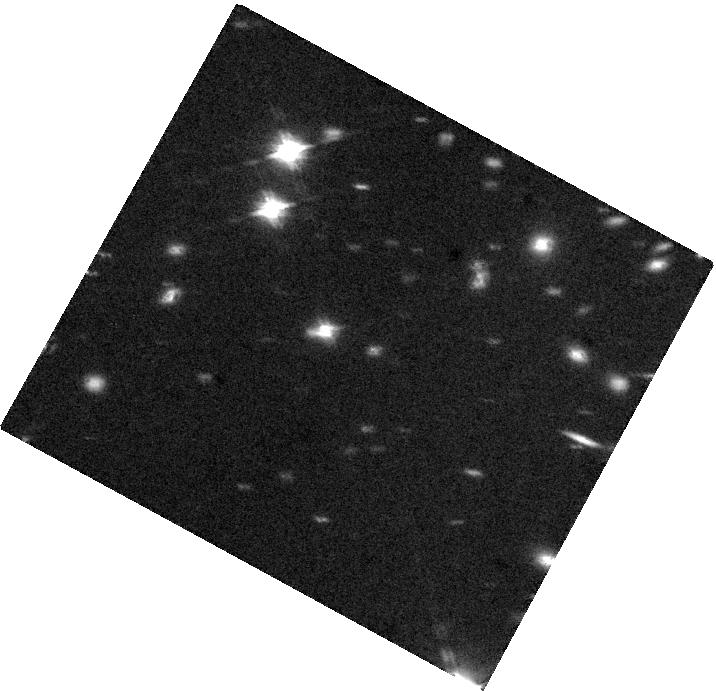
Target: J0809+2548
Instrument: WFC3/IR
Filter: F160W
Exposure: 40 min
Observation ID: hst_12892_13_wfc3_ir_f160w_ibzf13

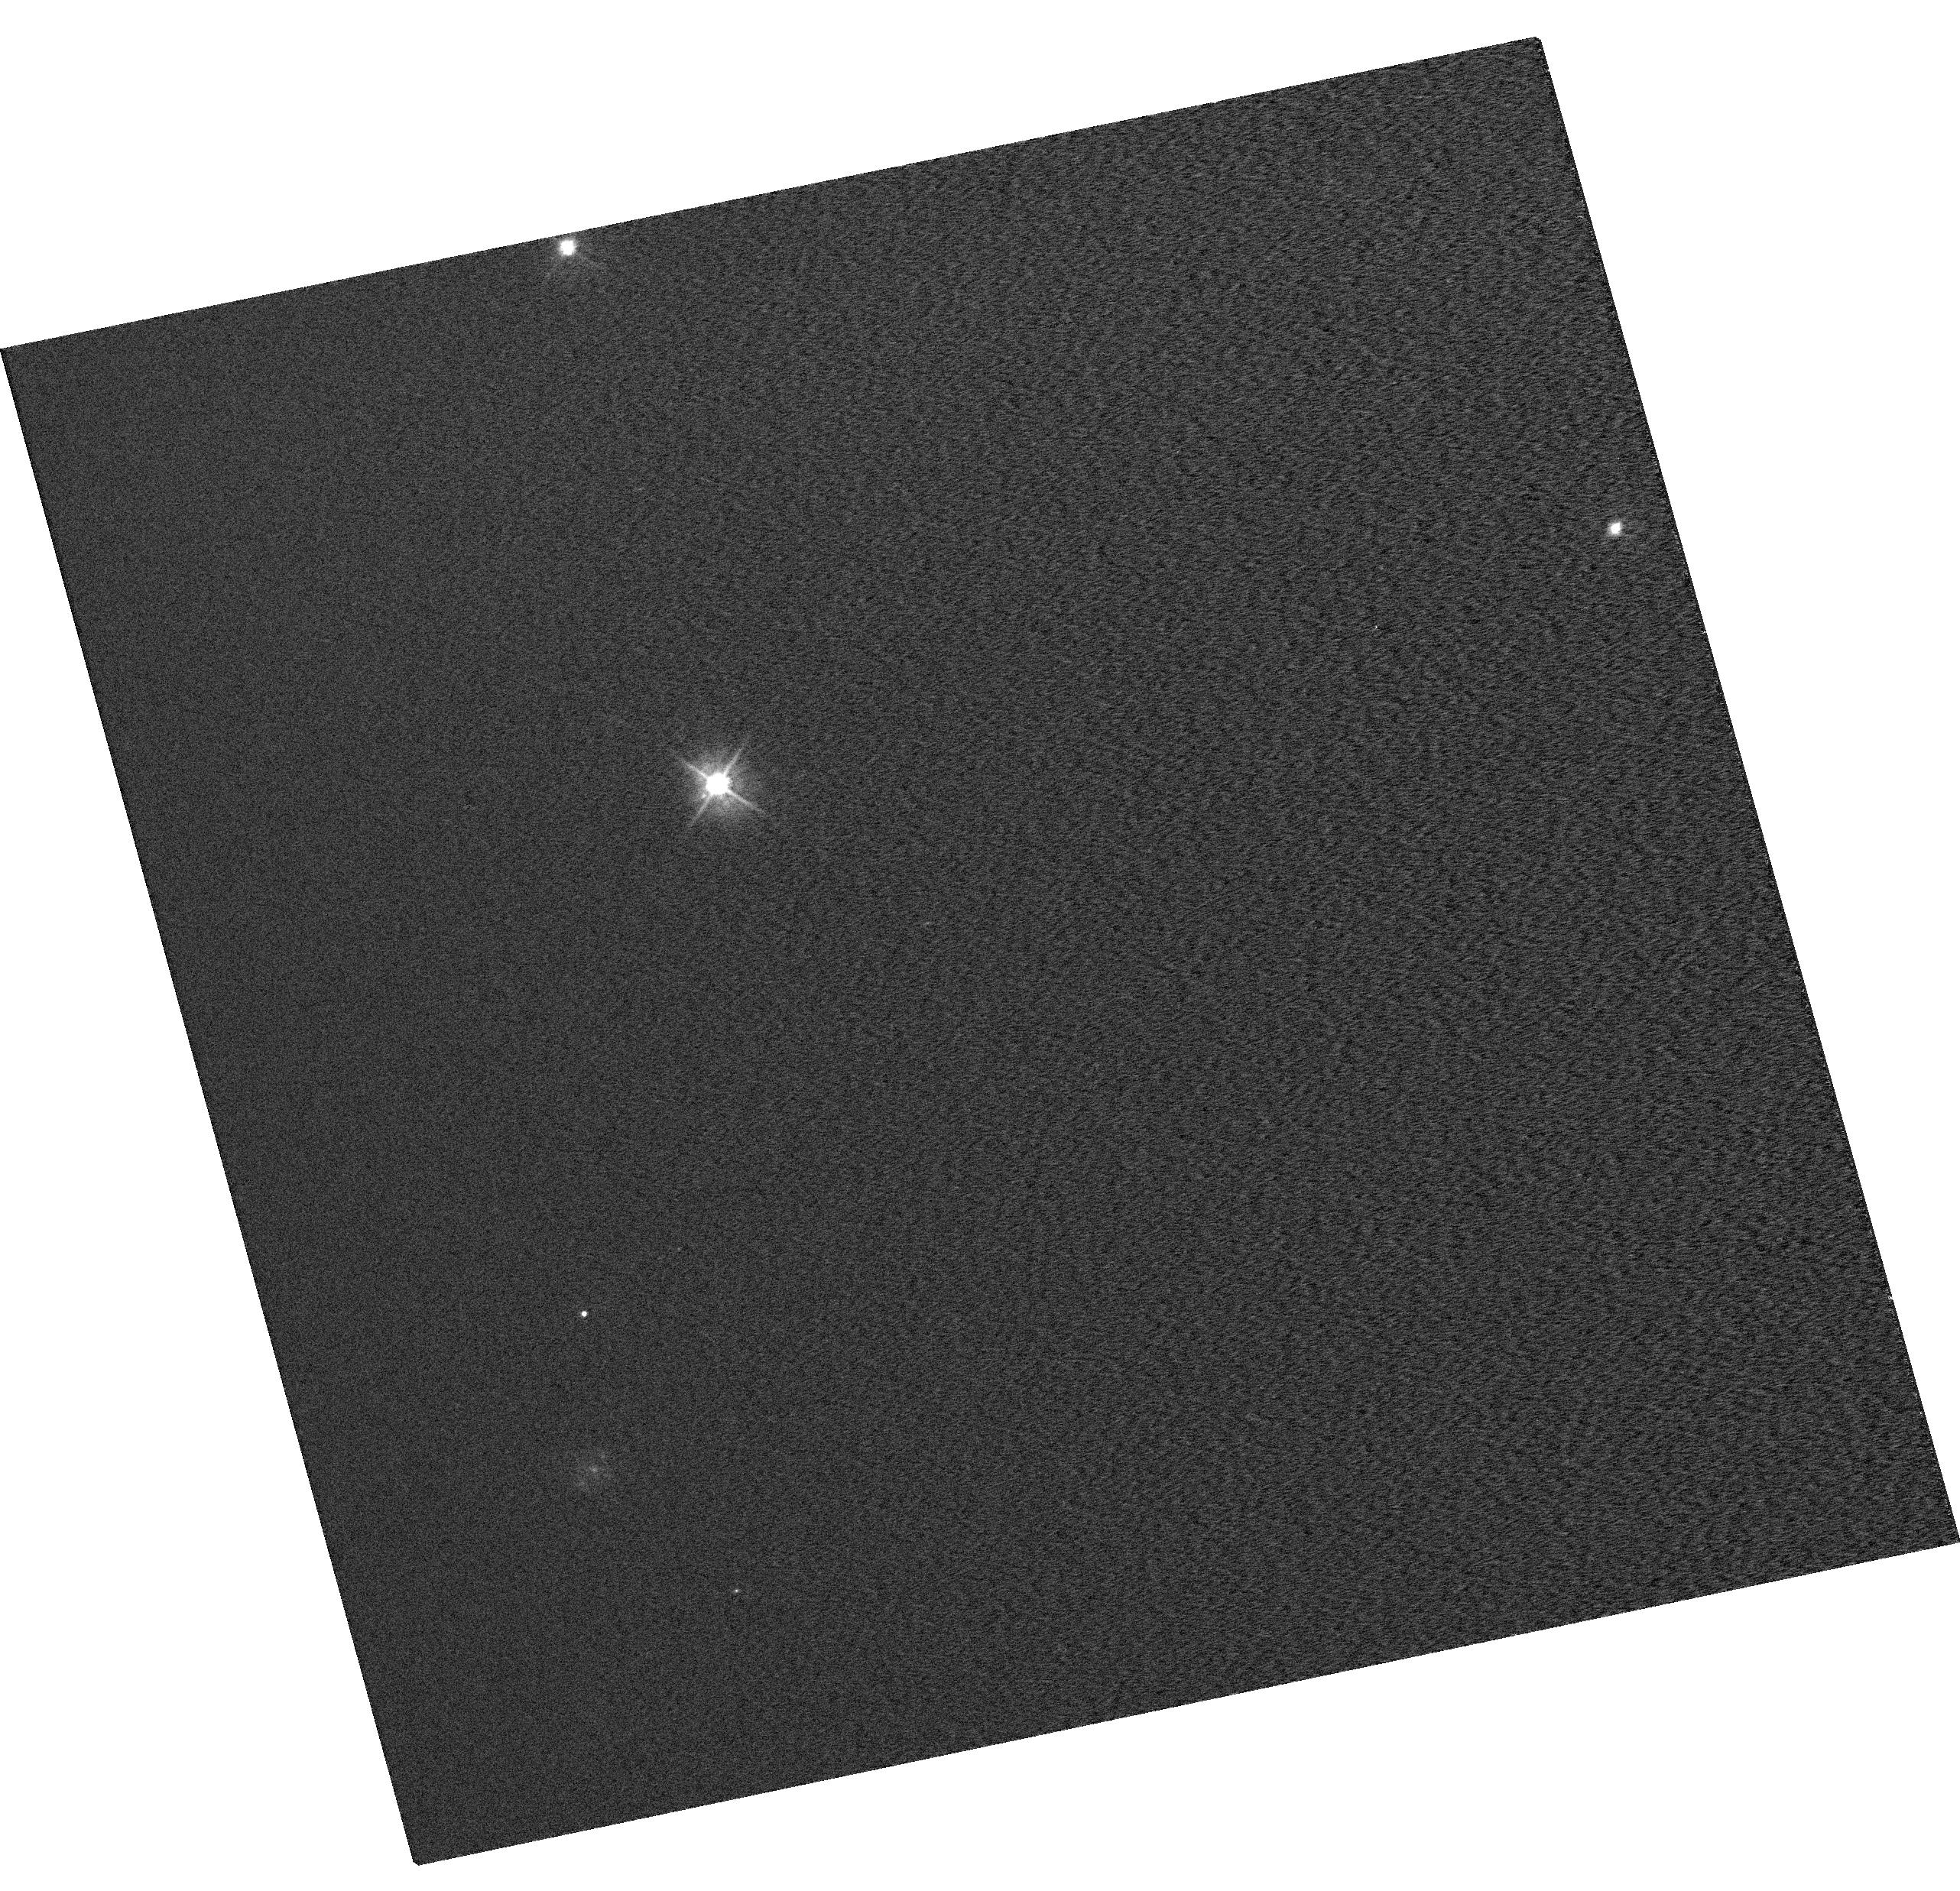
Target: EGGR-26
Instrument: WFC3/UVIS
Filter: F475W
Exposure: 2 min
Observation ID: hst_12892_04_wfc3_uvis_f475w_ibzf04

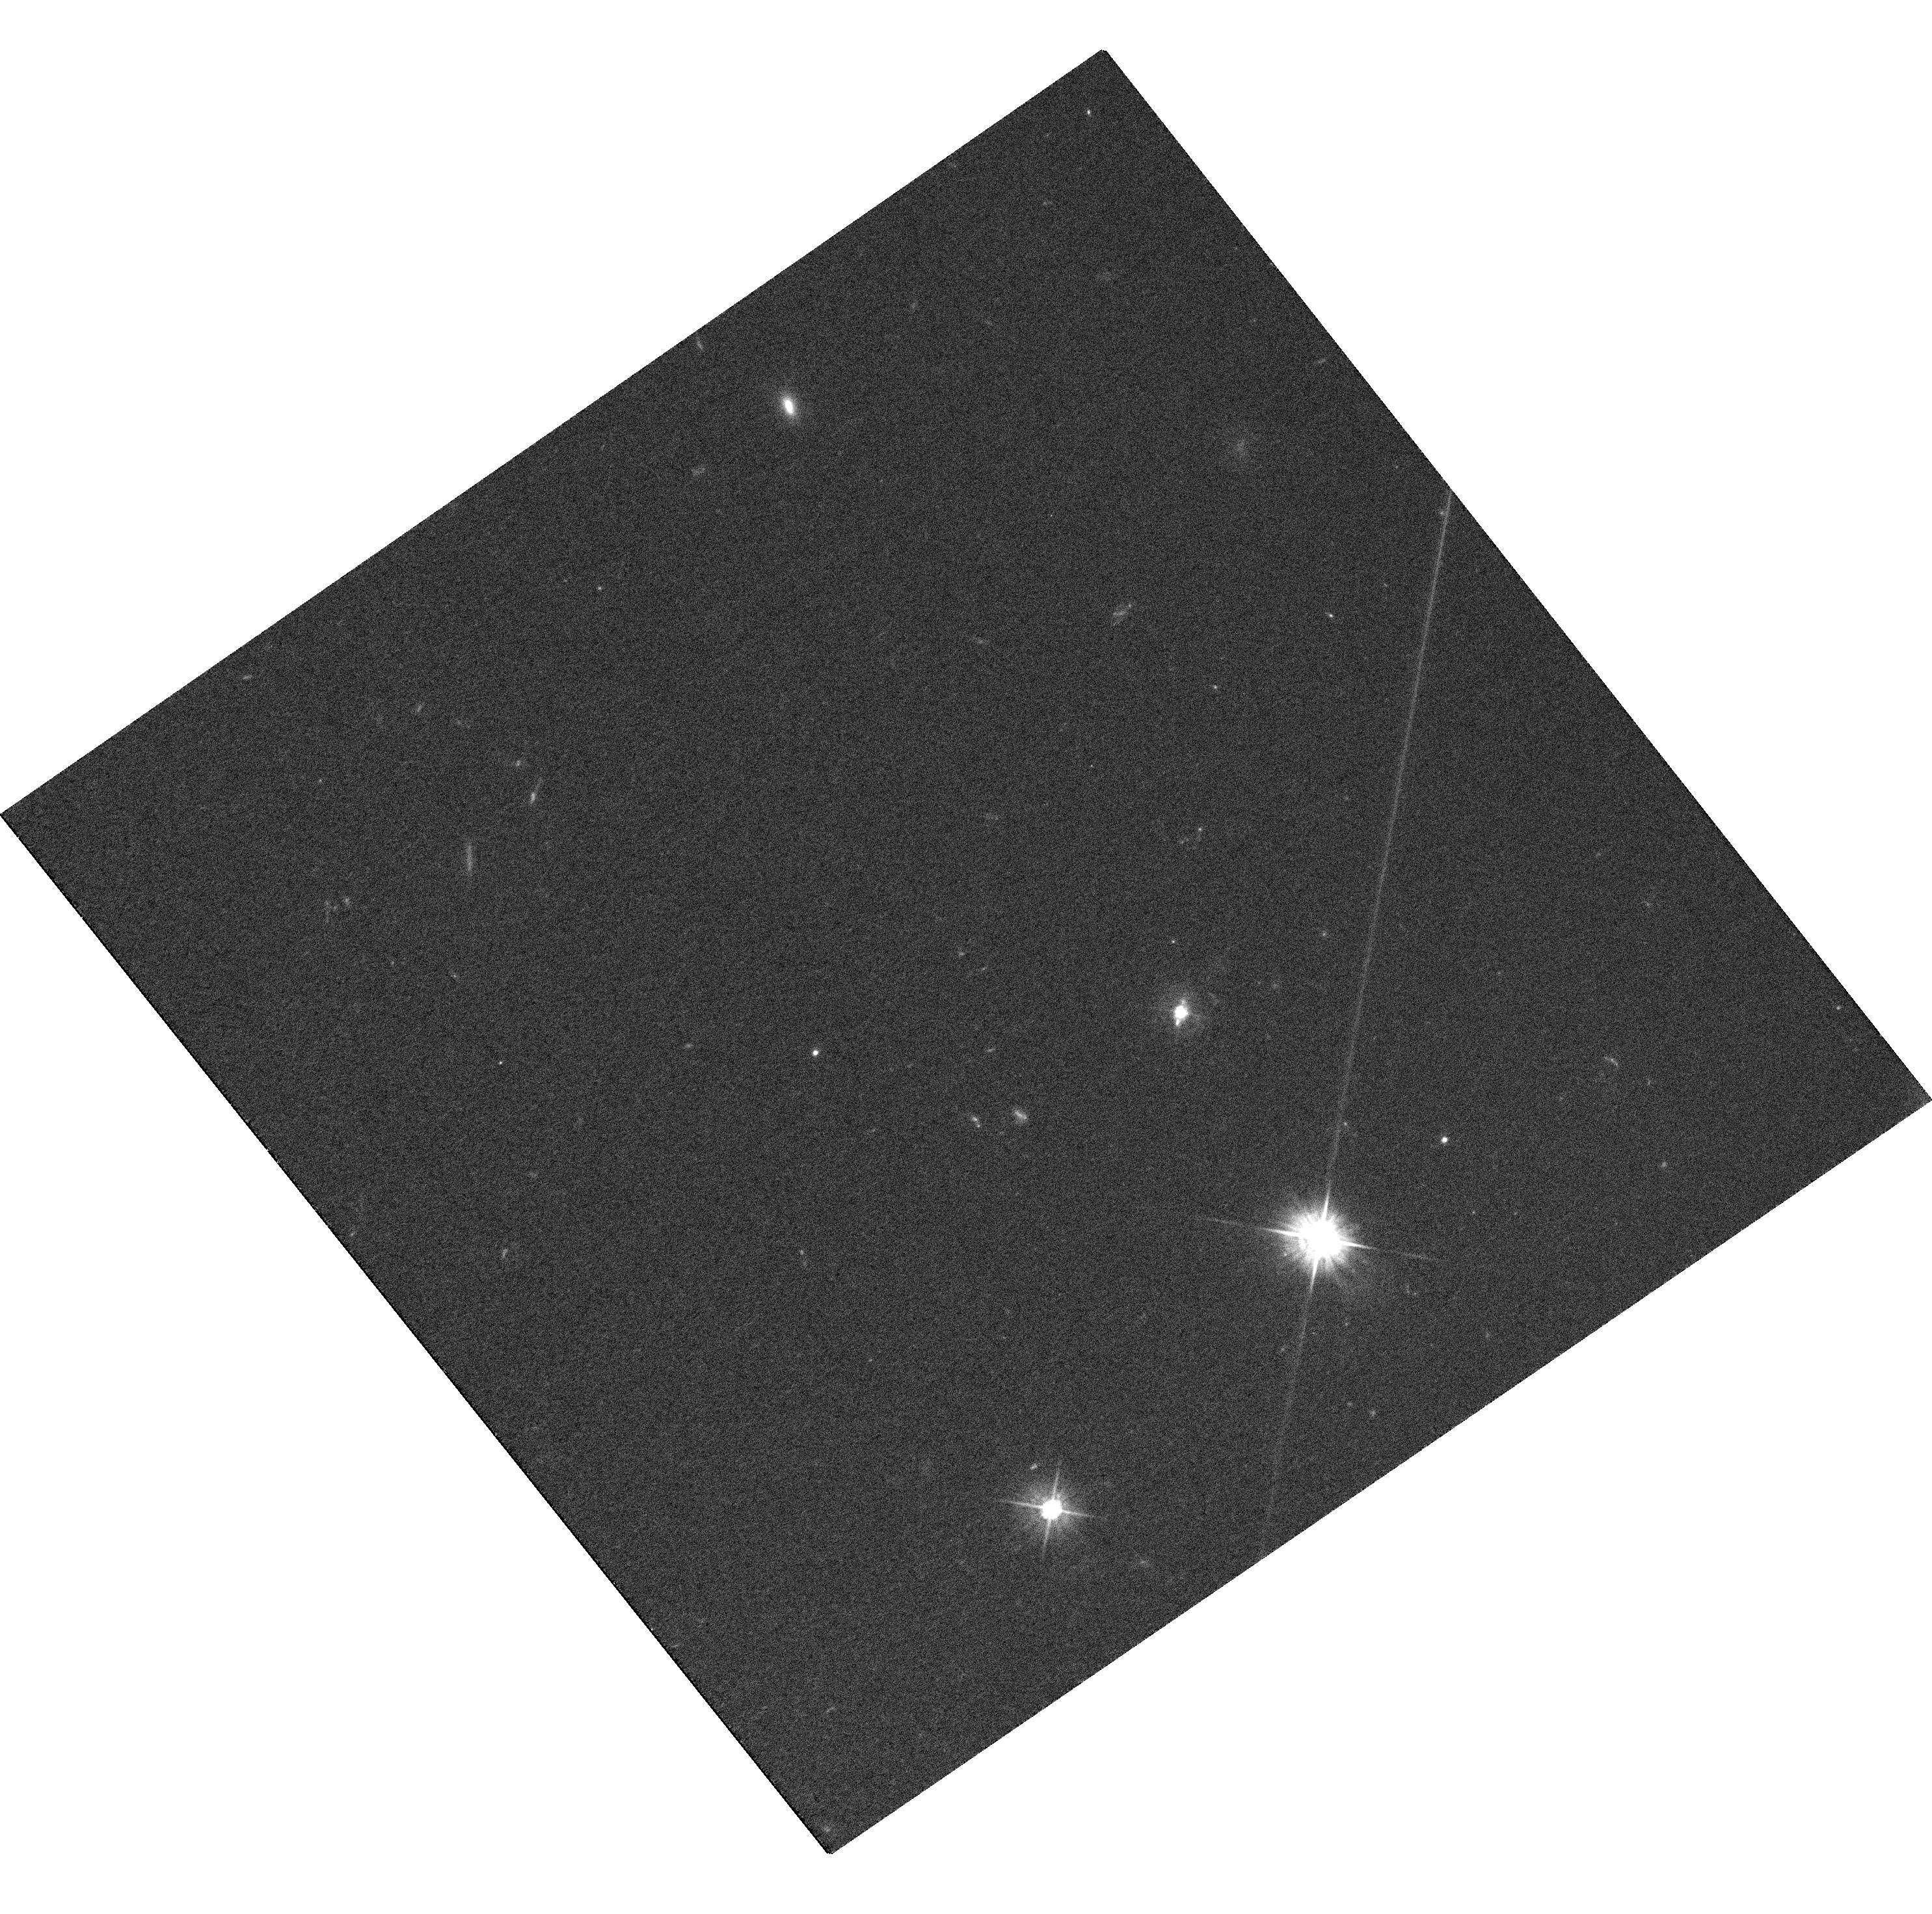
Target: J0831+5034
Instrument: WFC3/UVIS
Filter: F475W
Exposure: 32 min
Observation ID: hst_12892_01_wfc3_uvis_f475w_ibzf01

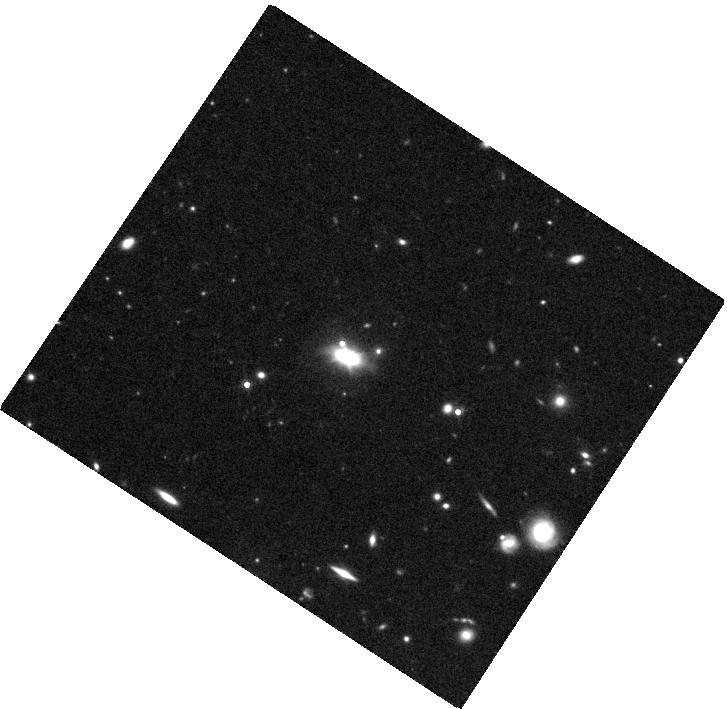
Target: J0930+2402
Instrument: WFC3/IR
Filter: F160W
Exposure: 40 min
Observation ID: hst_12892_02_wfc3_ir_f160w_ibzf02

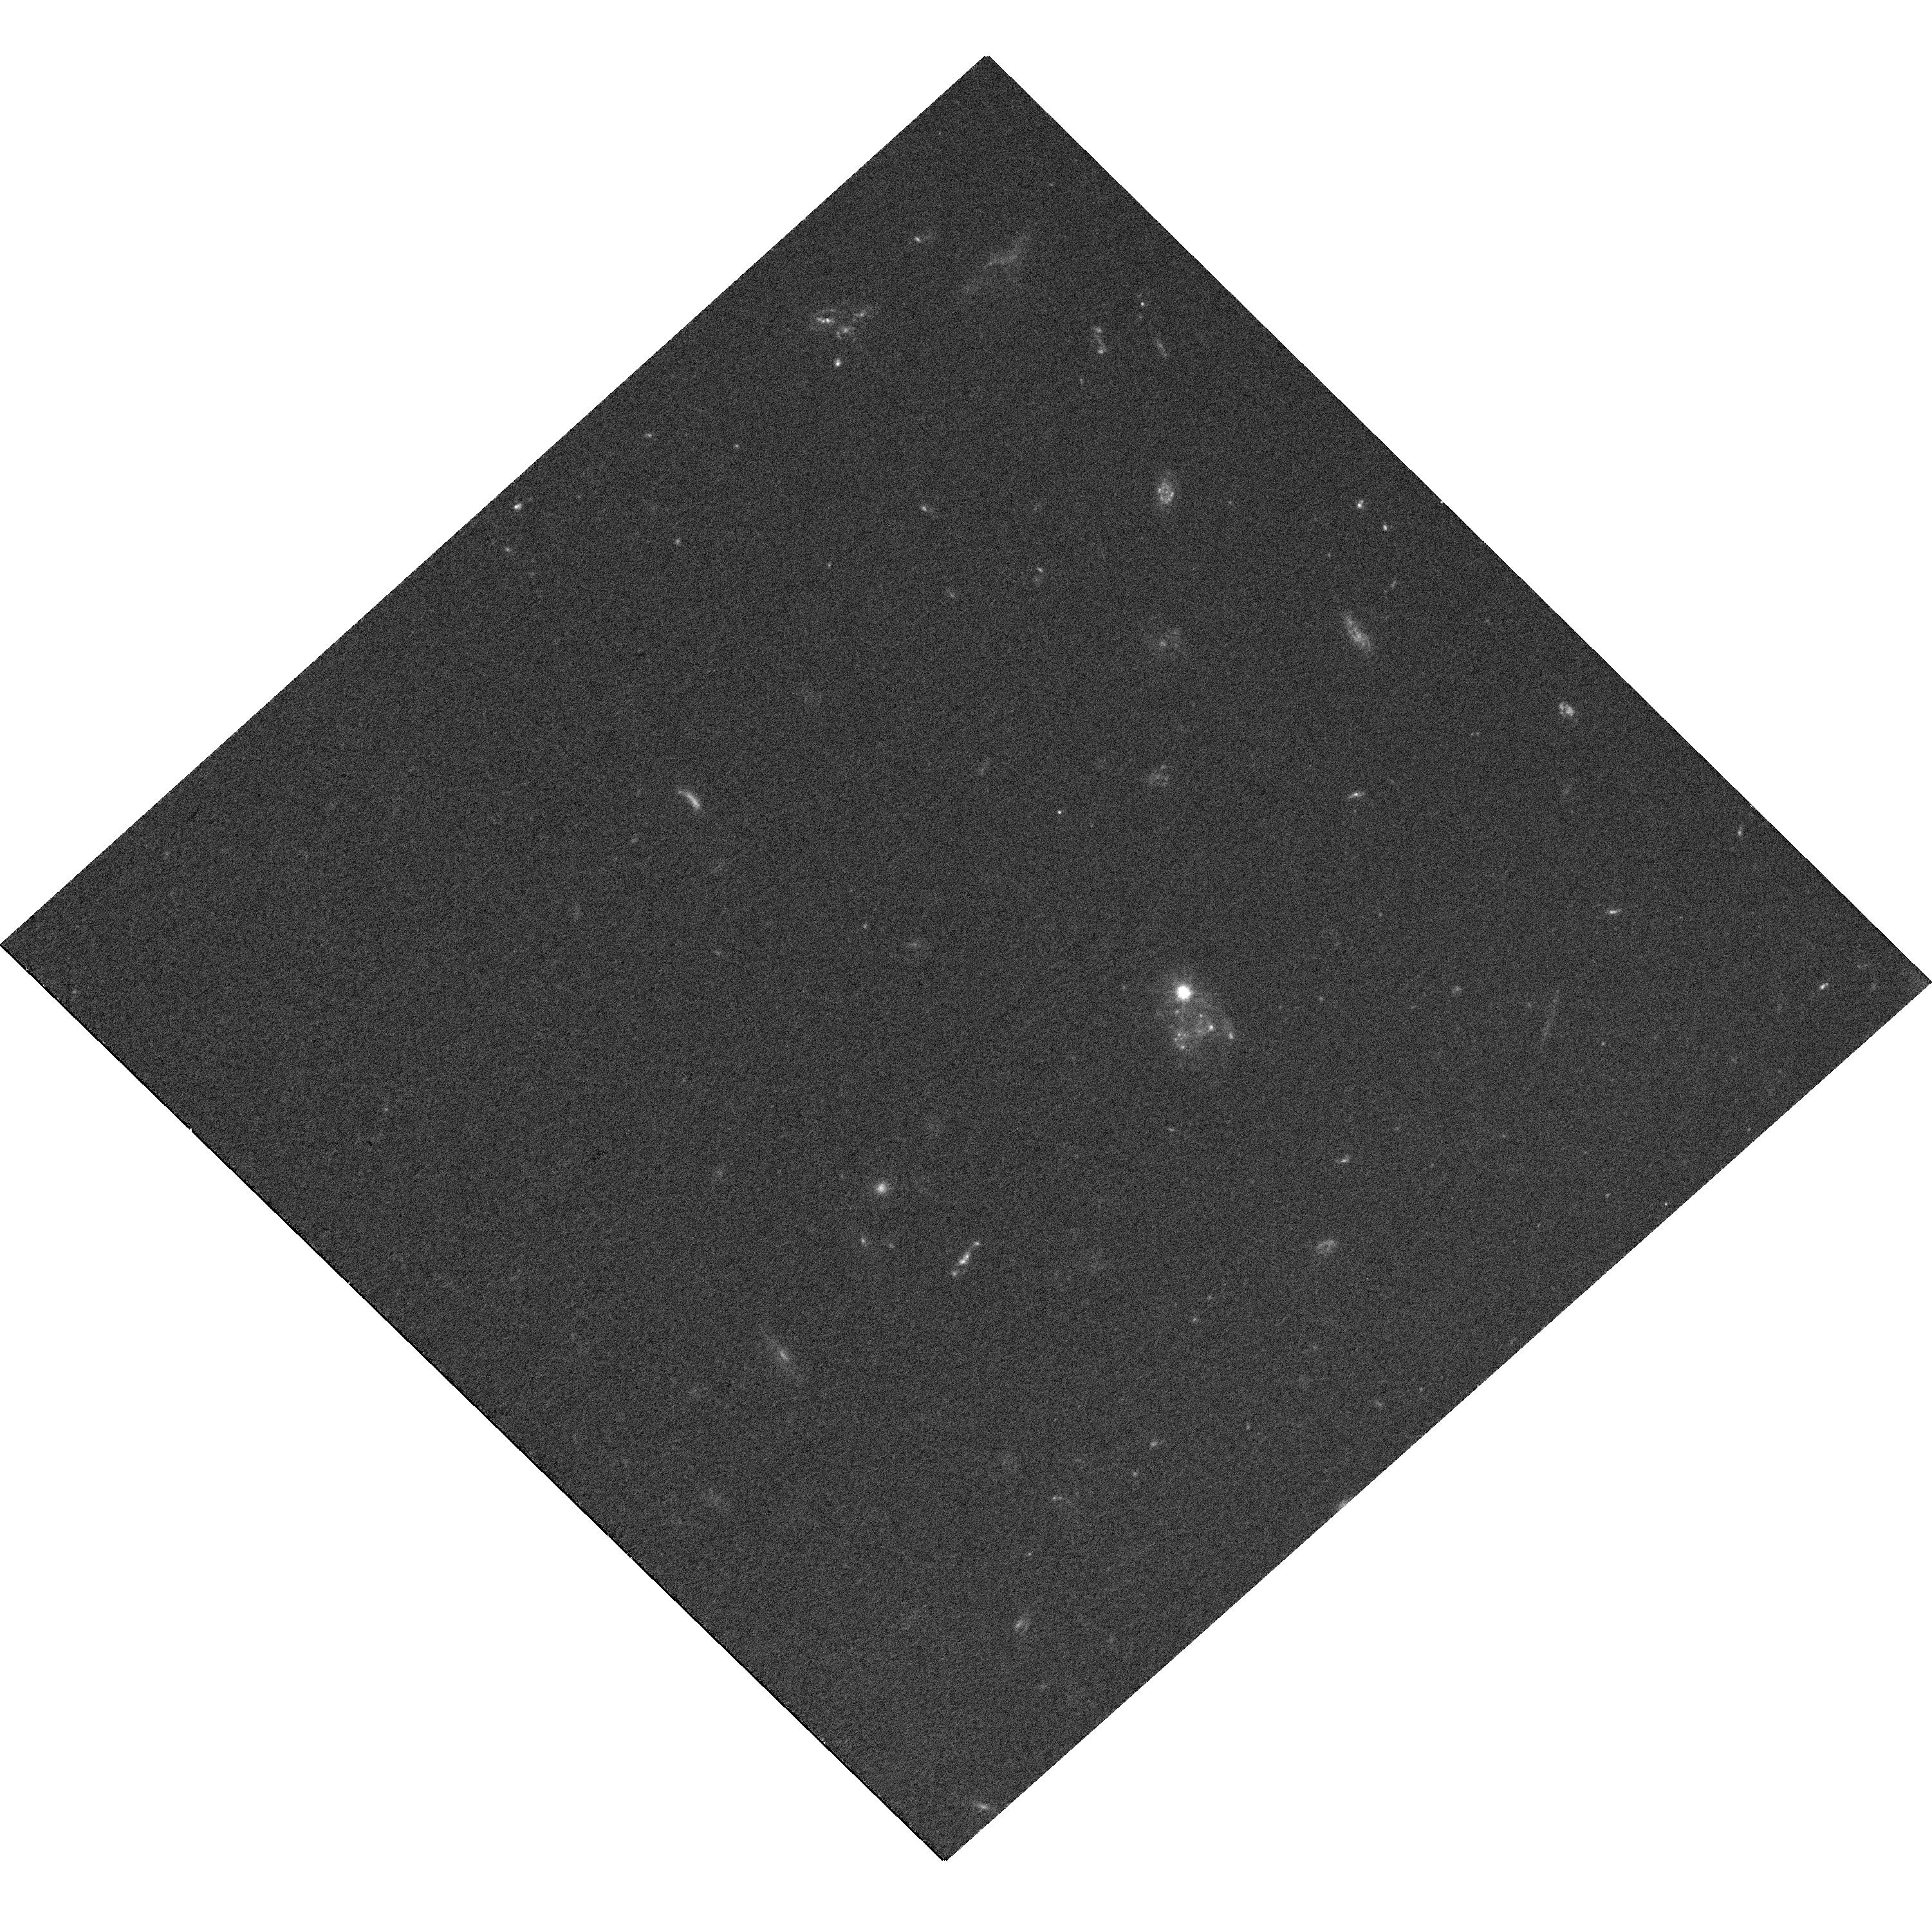
Target: J0932+4338
Instrument: WFC3/UVIS
Filter: F475W
Exposure: 32 min
Observation ID: hst_12892_03_wfc3_uvis_f475w_ibzf03

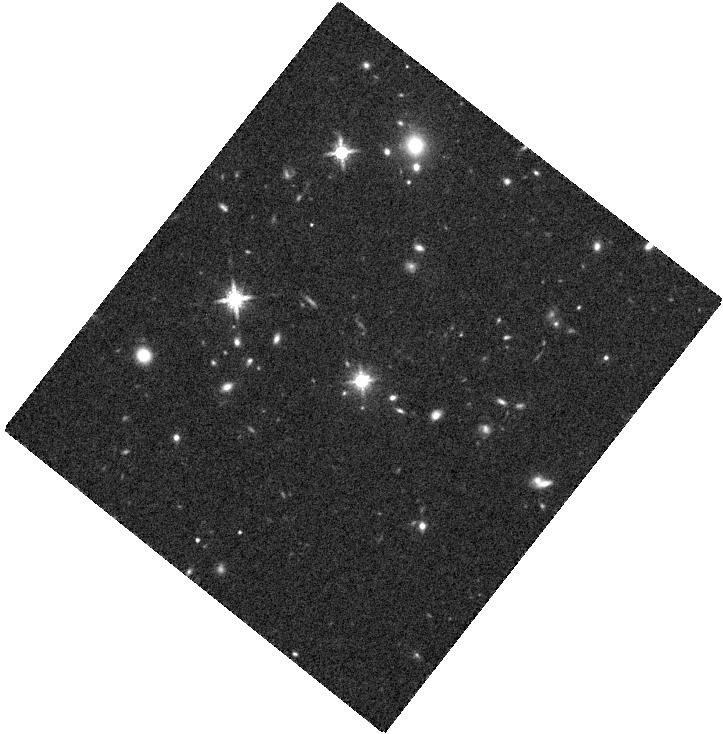
Target: J2320-1035
Instrument: WFC3/IR
Filter: F160W
Exposure: 34 min
Observation ID: hst_12892_09_wfc3_ir_f160w_ibzf09

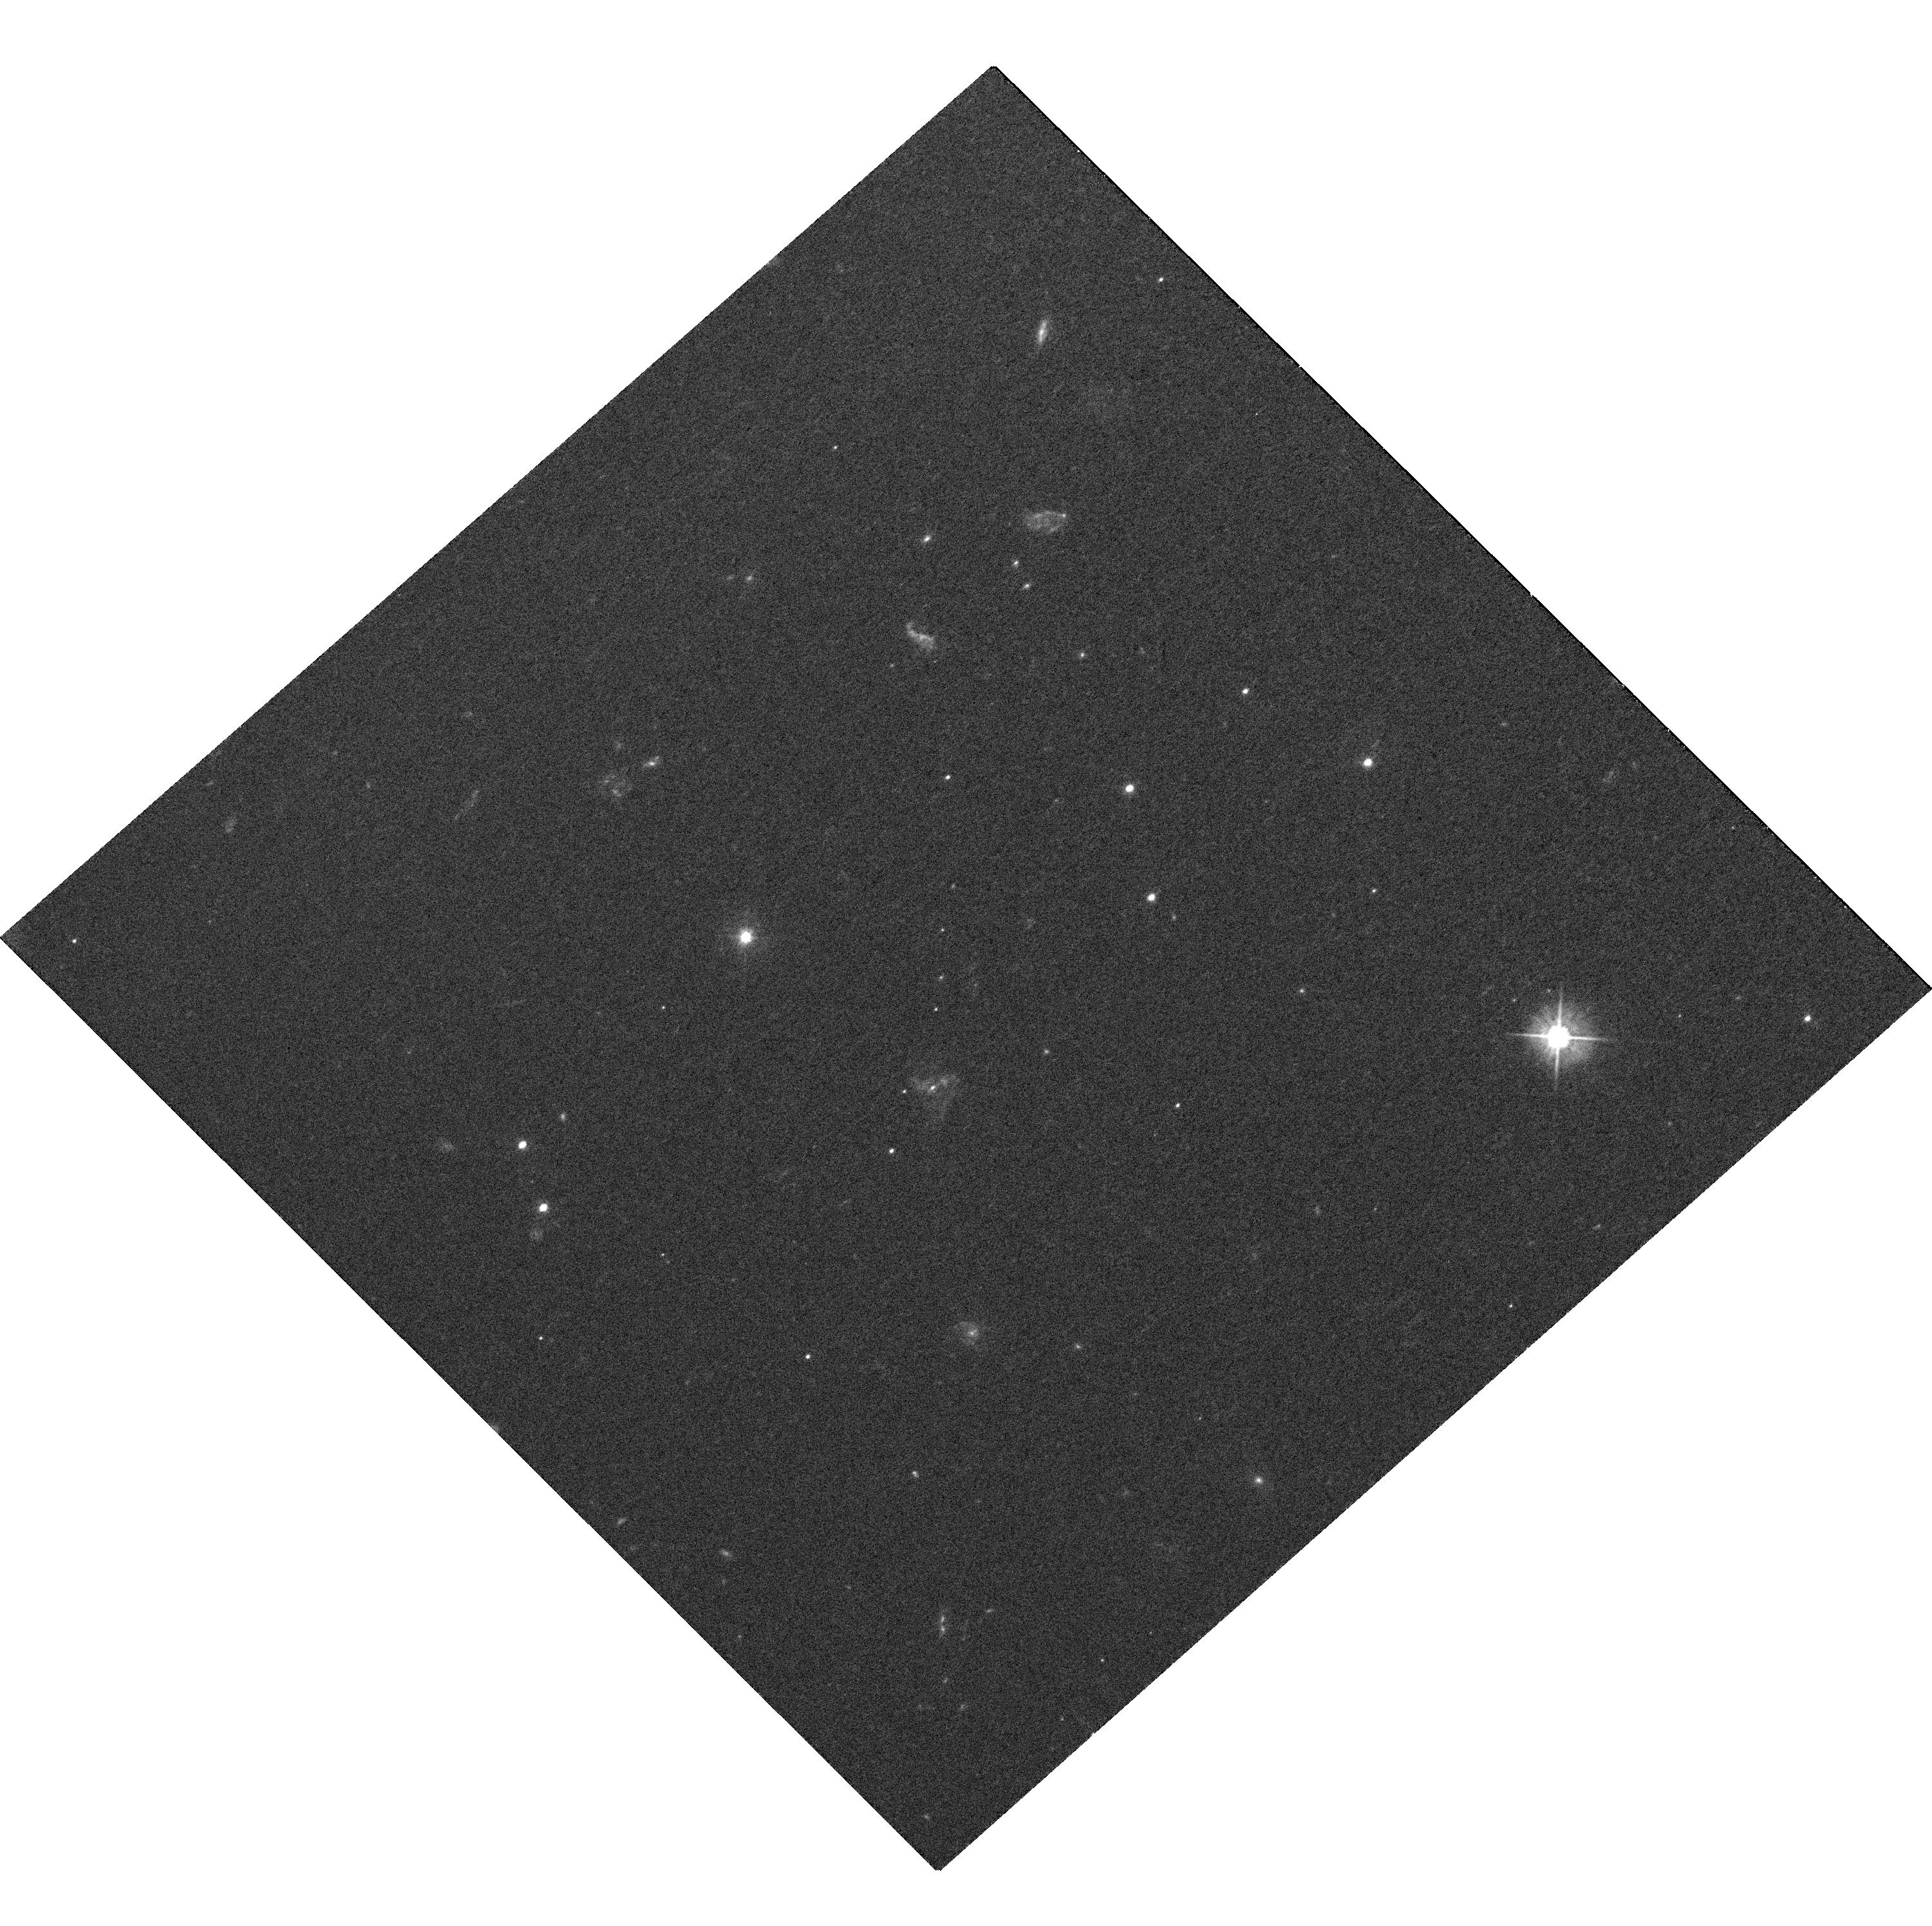
Target: J2109-0610
Instrument: WFC3/UVIS
Filter: F475W
Exposure: 33 min
Observation ID: hst_12892_08_wfc3_uvis_f475w_ibzf08

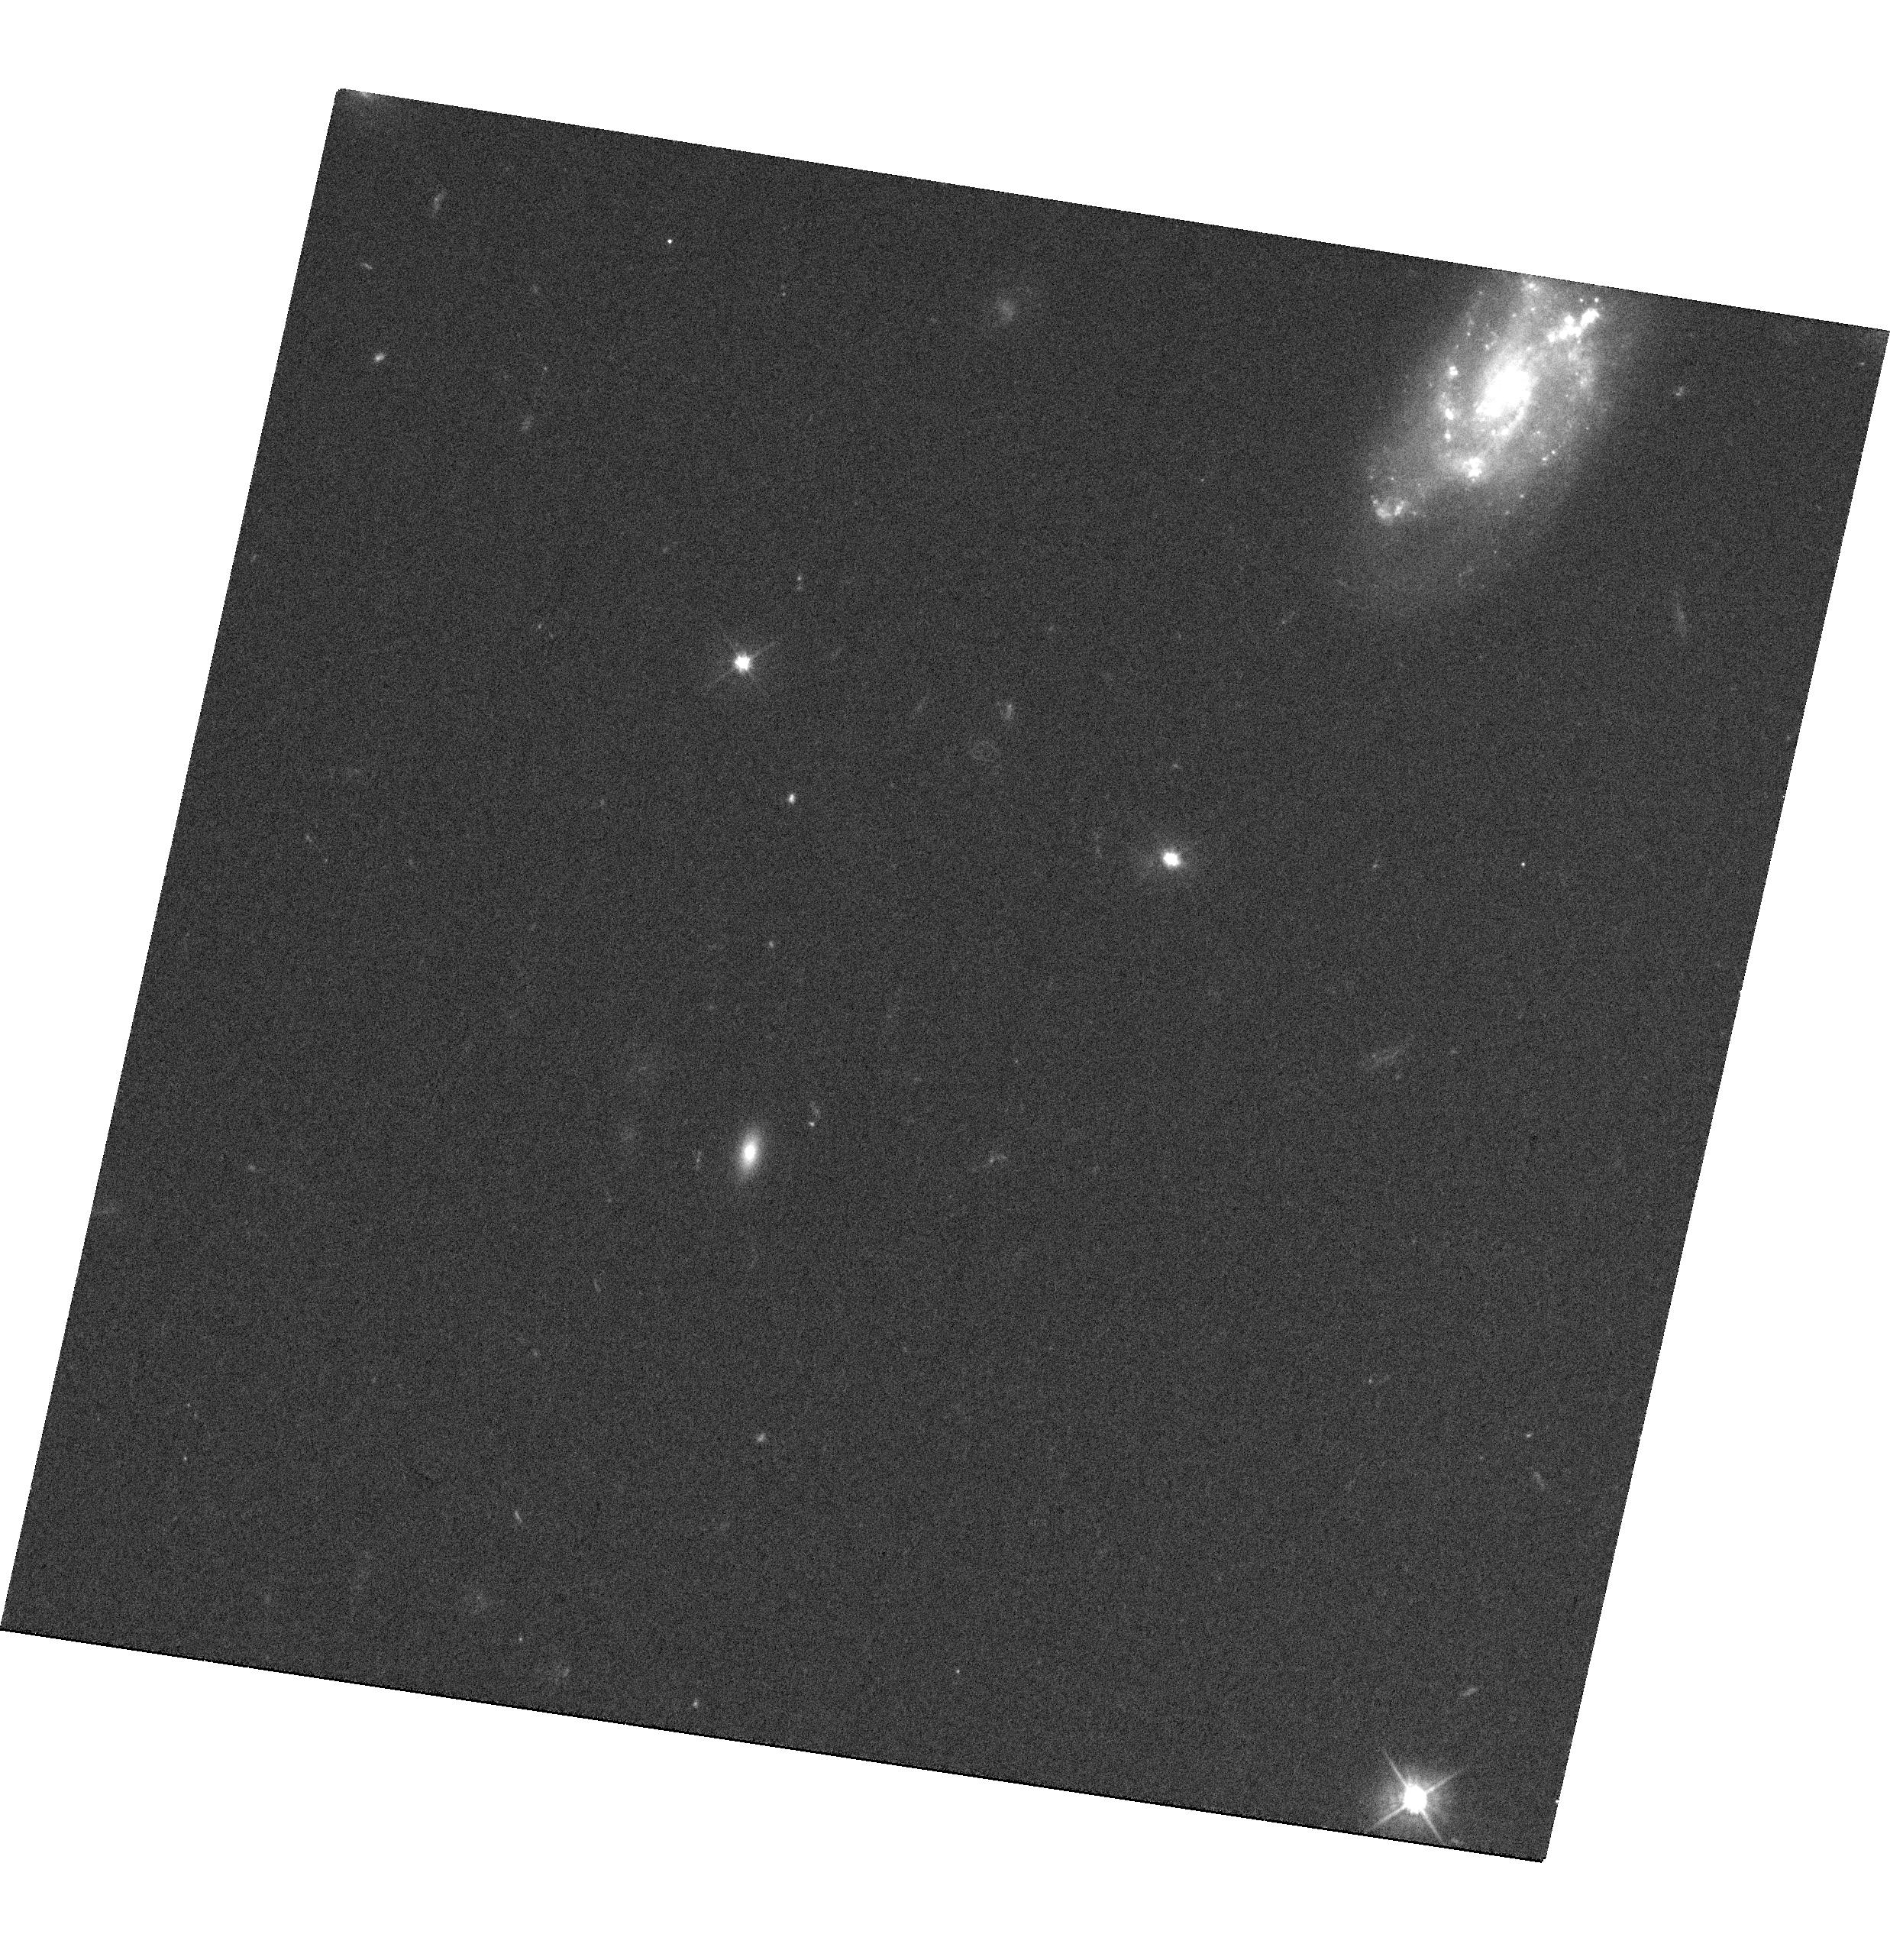
Target: J1211+1438
Instrument: WFC3/UVIS
Filter: F475W
Exposure: 30 min
Observation ID: hst_12892_07_wfc3_uvis_f475w_ibzf07

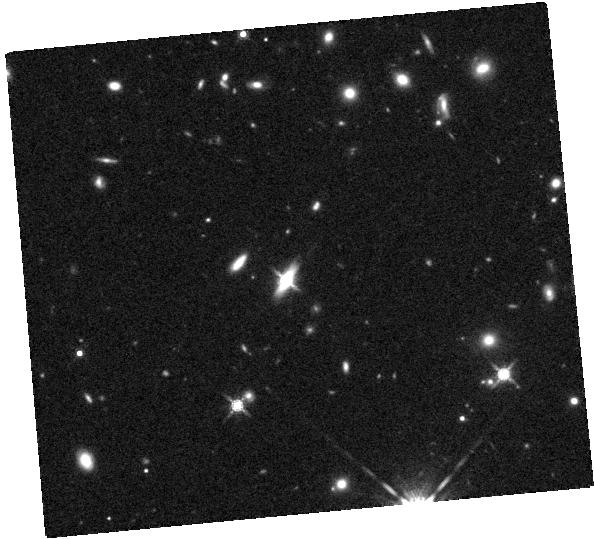
Target: J0058-1026
Instrument: WFC3/IR
Filter: F160W
Exposure: 34 min
Observation ID: hst_12892_12_wfc3_ir_f160w_ibzf12

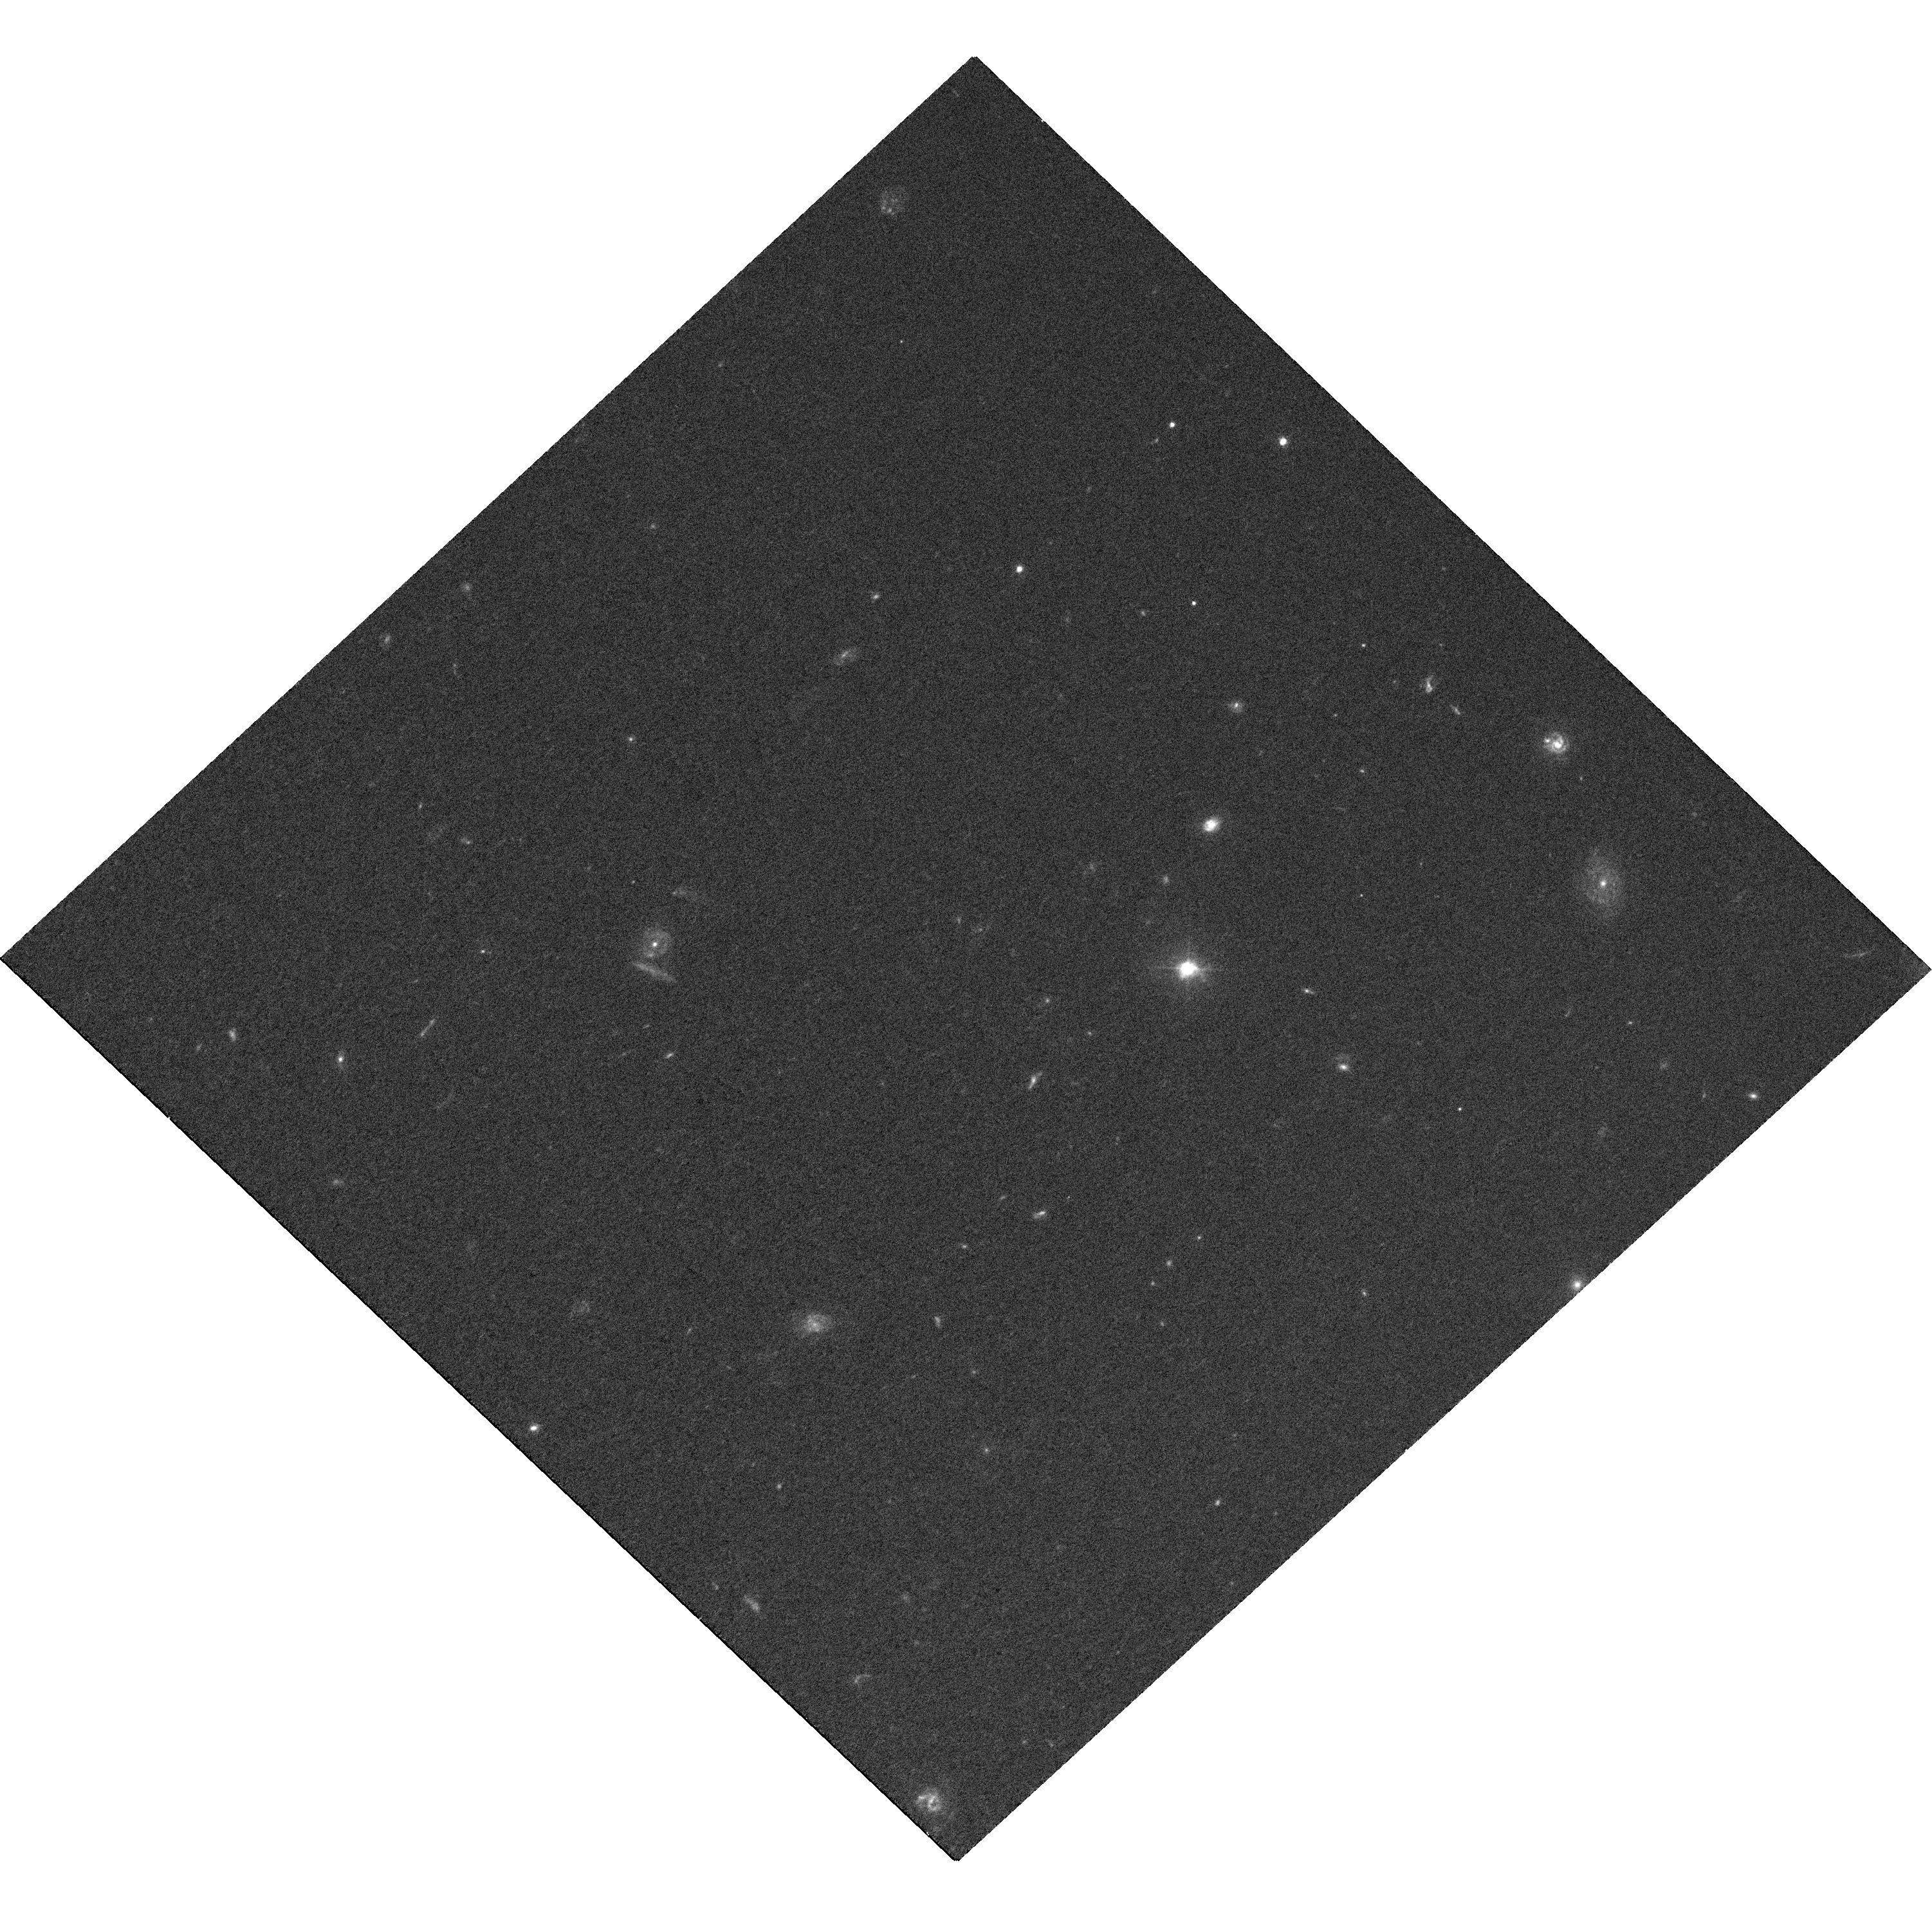
Target: J1118+2336
Instrument: WFC3/UVIS
Filter: F475W
Exposure: 30 min
Observation ID: hst_12892_05_wfc3_uvis_f475w_ibzf05

Imaging the Host Galaxies of Low-Redshift Quasars with Associated Absorbers (PI: Shen, Yue)

A few percent of quasars show strong narrow MgII associated absorption lines (AALs) lying close to the rest frame of the quasar. Recent results show that quasars with AALs (AALQSOs) have distinct host galaxy properties, with higher star formation rate and more dust reddening than classical quasars, but less dust reddening than heavily dust-reddened quasars. These results suggest that the bulk of AALs are intrinsic to the quasar and its host galaxy, and AALQSOs may be the transitional population from dust-enshrouded to classical quasars in the Sanders & Mirabel picture of quasar evolution. This scenario predicts that AALQSO hosts should have a larger fraction of young bulges, disturbed morphologies and interactions compared with classical quasars. We propose to image a sample of 11 z~0.6 AALQSOs with WFC3 IR and UVIS to characterize their host galaxy properties and to test this evolutionary scenario. The host information will also help us constrain the nature of these associated absorbers. Confirming that AALQSOs represent a transitional population would be an important discovery, revealing the missing link between dust-enshrouded quasars and classical quasars, and justifying detailed studies of these associated absorbers to understand the physical conditions and formation processes of quasars and massive host galaxies.